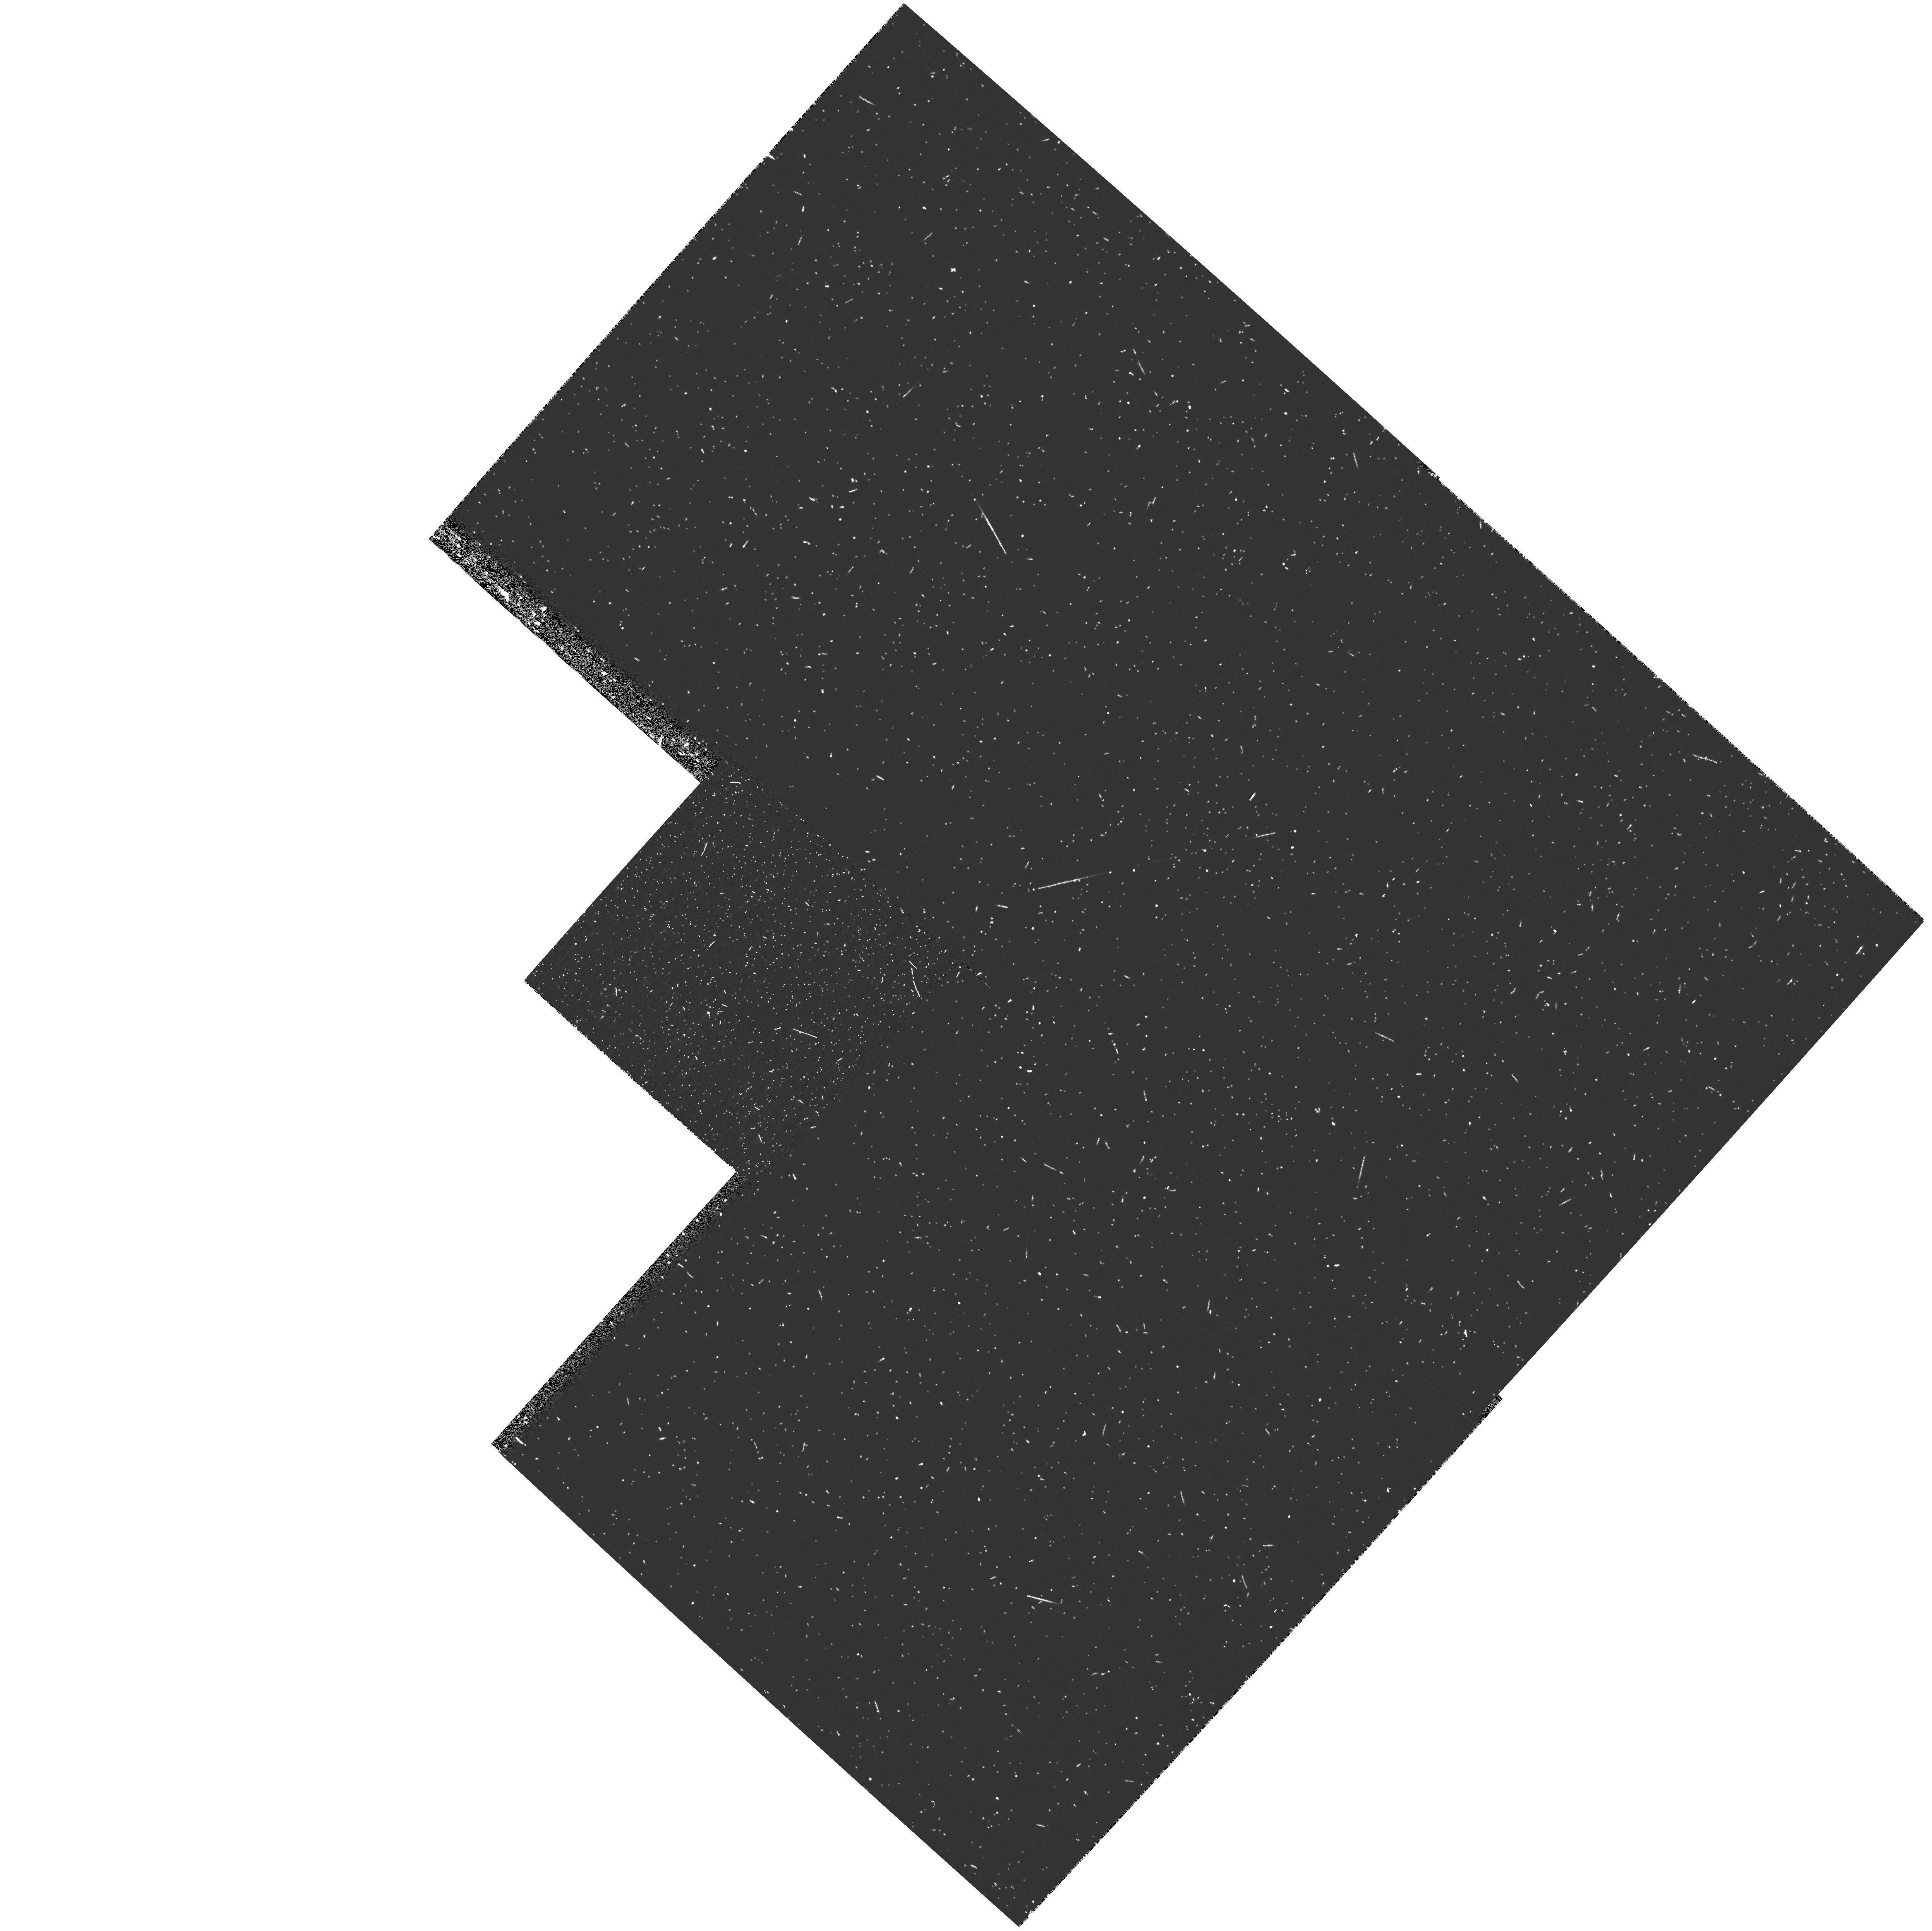
Target: QSO-083142+524517. Instrument: WFPC2/PC. Filter: FR533N. Exposure: 13 min. Observation ID: u638a60ar

Spatially Resolved Spectroscopy of APM08279+5255 (PI: Ellison, Sara Louise)

We propose to obtain spatially resolved, high resolution spectra of the z=3.911 BAL quasar, APM 08279+5255. This ultra-luminous QSO is a triply imaged gravitationally lensed system with image separations of 0.38 -- 0.15 arcsec. Ground- based observations of this bright source have revealed a rich absorption spectrum caused by both intervening material and the complex QSO environment and BAL flows. The proposed STIS spectrum, which will spatially resolve the individual quasar images, is a unique opportunity to probe the numerous intervening systems on sub-kpc scales, providing: 1) a sensitive probe of the structure of intervening galaxy halos and metal line systems on scales of ~ 0.2 -- 1.6 kpc h^-1, their kinematics and spatial extents, 2) multiple sightlines through the complex BAL flow on parsec scales, yielding information on ionization, kinematics and metal enrichment, We also request 5 orbits with WFPC2 in order to detect and measure the centroid of the lensing galaxy; this will provide the necessary information to remove the degeneracy in the present gravitational lensing models.